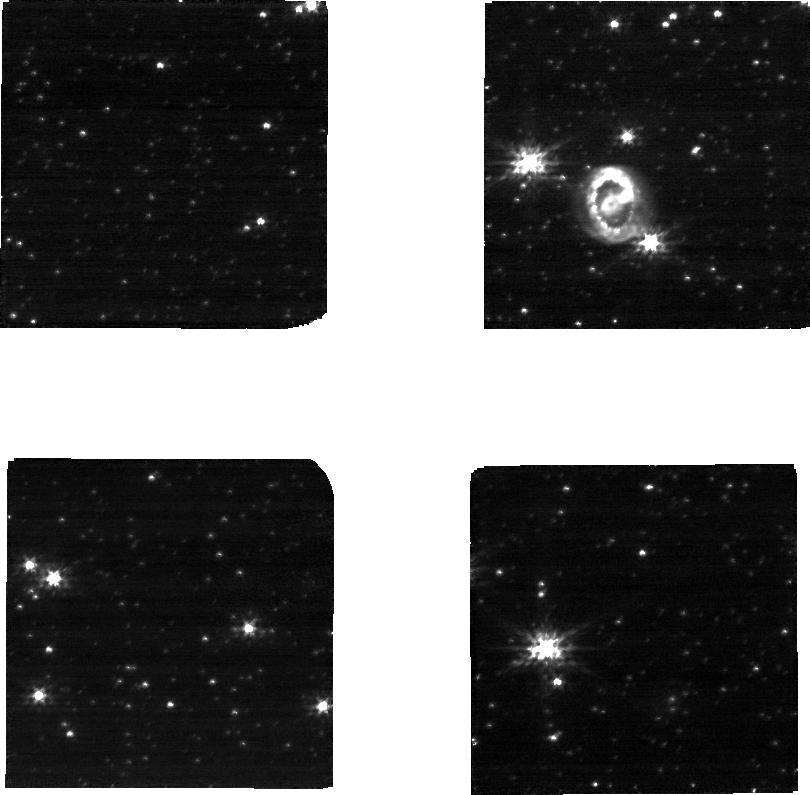
Target: SN-1987A
Instrument: NIRCAM
Filter: F150W
Exposure: 22 min
Observation ID: jw01726-o001_t001_nircam_clear-f150w-sub320

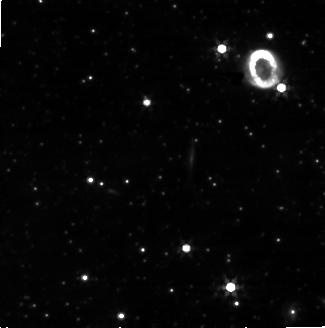
Target: SN-1987A
Instrument: NIRCAM
Filter: F356W
Exposure: 22 min
Observation ID: jw01726-o001_t001_nircam_clear-f356w-sub320

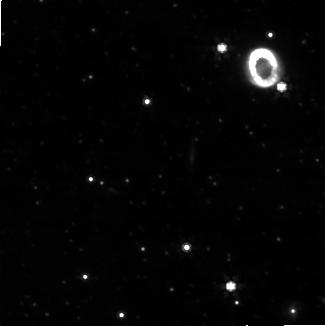
Target: SN-1987A
Instrument: NIRCAM
Filter: F444W
Exposure: 19 min
Observation ID: jw01726-o001_t001_nircam_clear-f444w-sub320

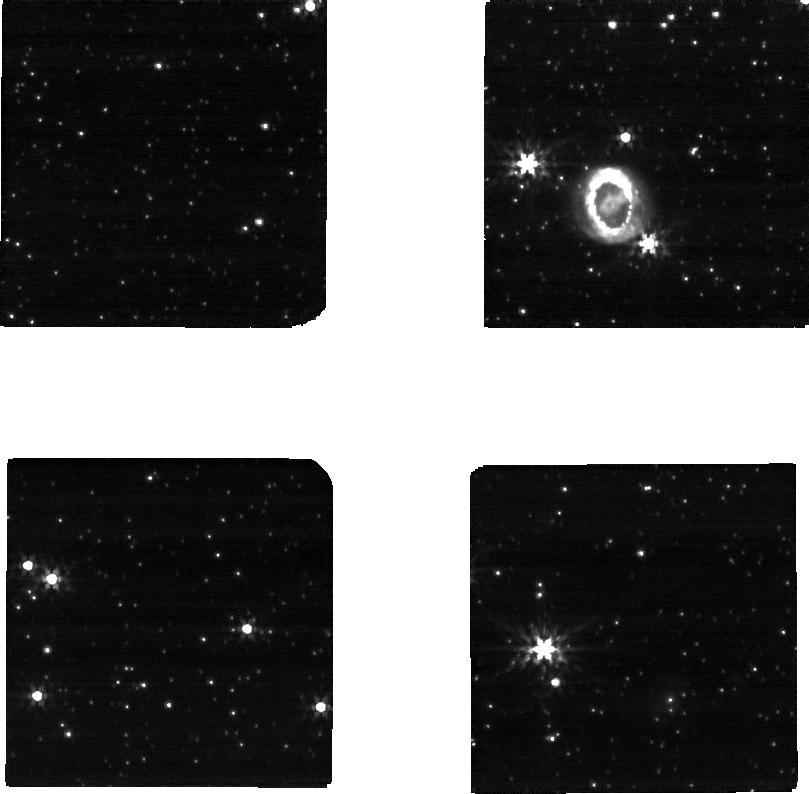
Target: SN-1987A
Instrument: NIRCAM
Filter: F200W
Exposure: 19 min
Observation ID: jw01726-o001_t001_nircam_clear-f200w-sub320

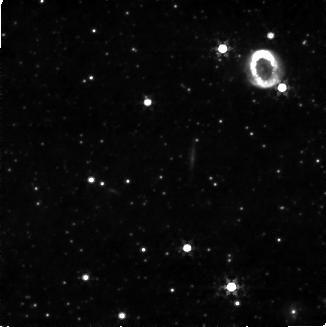
Target: SN-1987A
Instrument: NIRCAM
Filter: F322W2+F323N
Exposure: 7.9 h
Observation ID: jw01726-o001_t001_nircam_f322w2-f323n-sub320

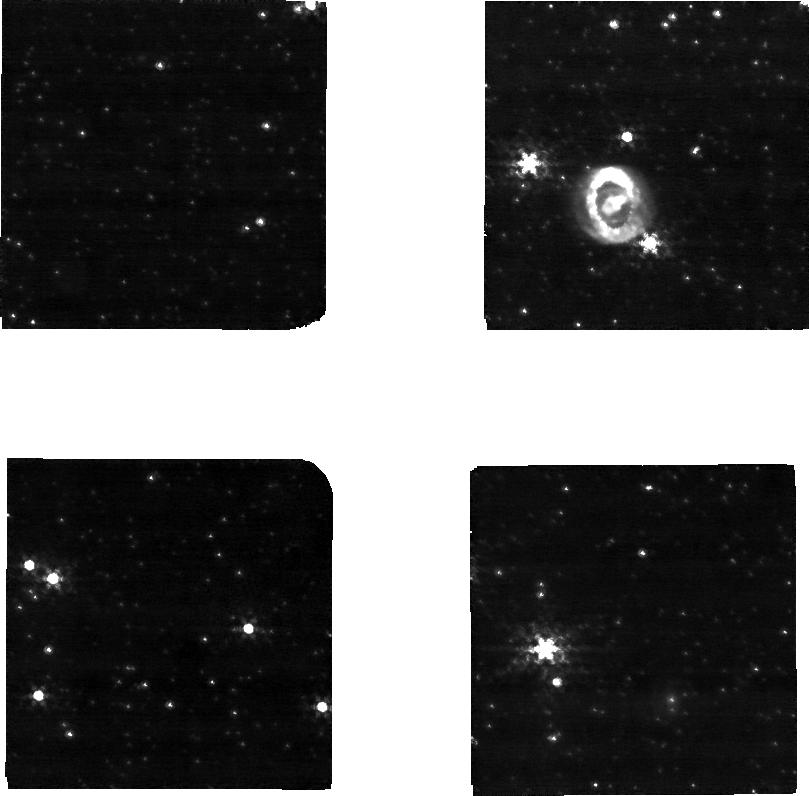
Target: SN-1987A
Instrument: NIRCAM
Filter: F212N
Exposure: 7.9 h
Observation ID: jw01726-o001_t001_nircam_clear-f212n-sub320

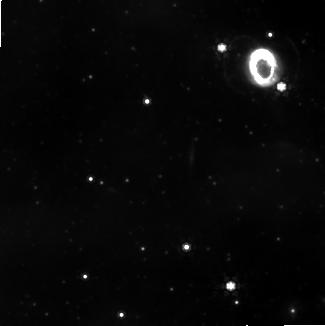
Target: SN-1987A
Instrument: NIRCAM
Filter: F444W+F405N
Exposure: 10.5 h
Observation ID: jw01726-o001_t001_nircam_f405n-f444w-sub320

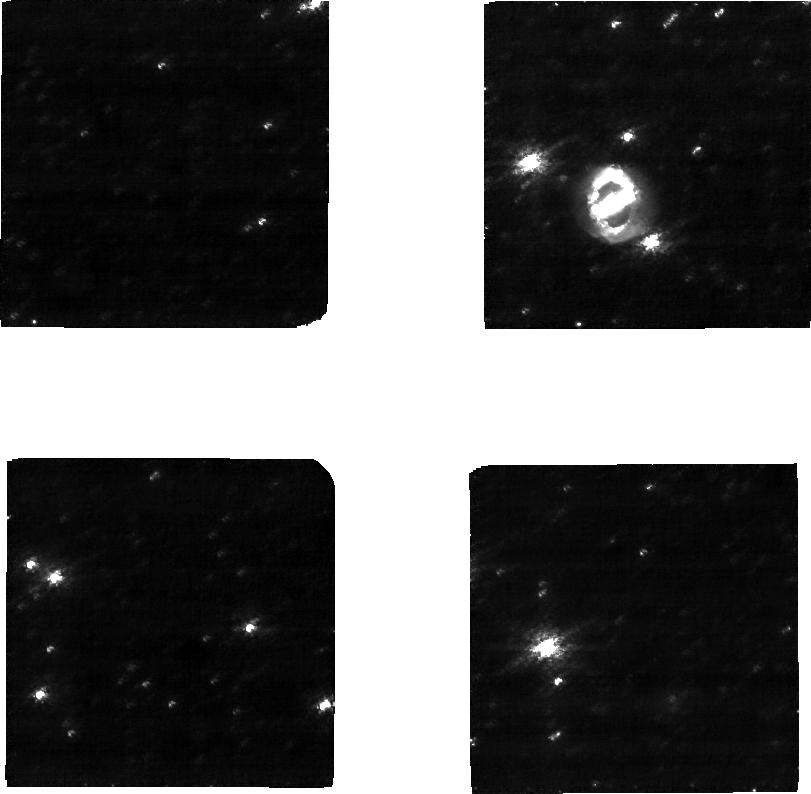
Target: SN-1987A
Instrument: NIRCAM
Filter: F150W2+F164N
Exposure: 10.5 h
Observation ID: jw01726-o001_t001_nircam_f150w2-f164n-sub320

Shocks and expanding ejecta in Supernova 1987A (PI: Matsuura, Mikako)

Supernovae (SNe) play crucial roles in the chemical and dynamical evolution of galaxies; they are sources of kinetic energy and elements, and provide and destroy dust. With JWST, these fundamental questions for SNe will be tackled: How do core collapse SNe explode? How do the SN blast waves impact the ambient gas and destroy dust? We propose to obtain high-sensitivity and high angular-resolution NIRCam images of SN 1987A, which at a distance of 50 kpc is the nearest SN explosion detected in the last 400 years. Since the explosion, the fastest part of the blast wave has overtaken the circumstellar ring, which consists of material expelled from the progenitor star when it was in a red-supergiant phase about 20,000 years ago. Deep NIRCam images, including with the [Fe II] 1.64um filter, can identify for the first time the location of the current shocked region beyond SN 1987A’s ring. The blast wave and reverse shocks shatter and sputter dust grains into smaller fragments and collisionally heat them to high temperatures. NIRCam will be the able to spatially resolve hot dust and pinpoint the hot dust locations with respect to [Fe II]-traced shocks. Shock models including dust destruction will be used to evaluate the efficiency of the real time dust destruction by the SN blast wave. H2 images obtained with NIRCam can resolve both the distribution and excitation of molecular hydrogen in the inner ejecta. They can trace the posited mixing of the hydrogen envelope deep into the ejecta at the time of SN explosion, thereby constraining the SN explosion model, which predicts mixing efficiencies that depend on the explosion energy.